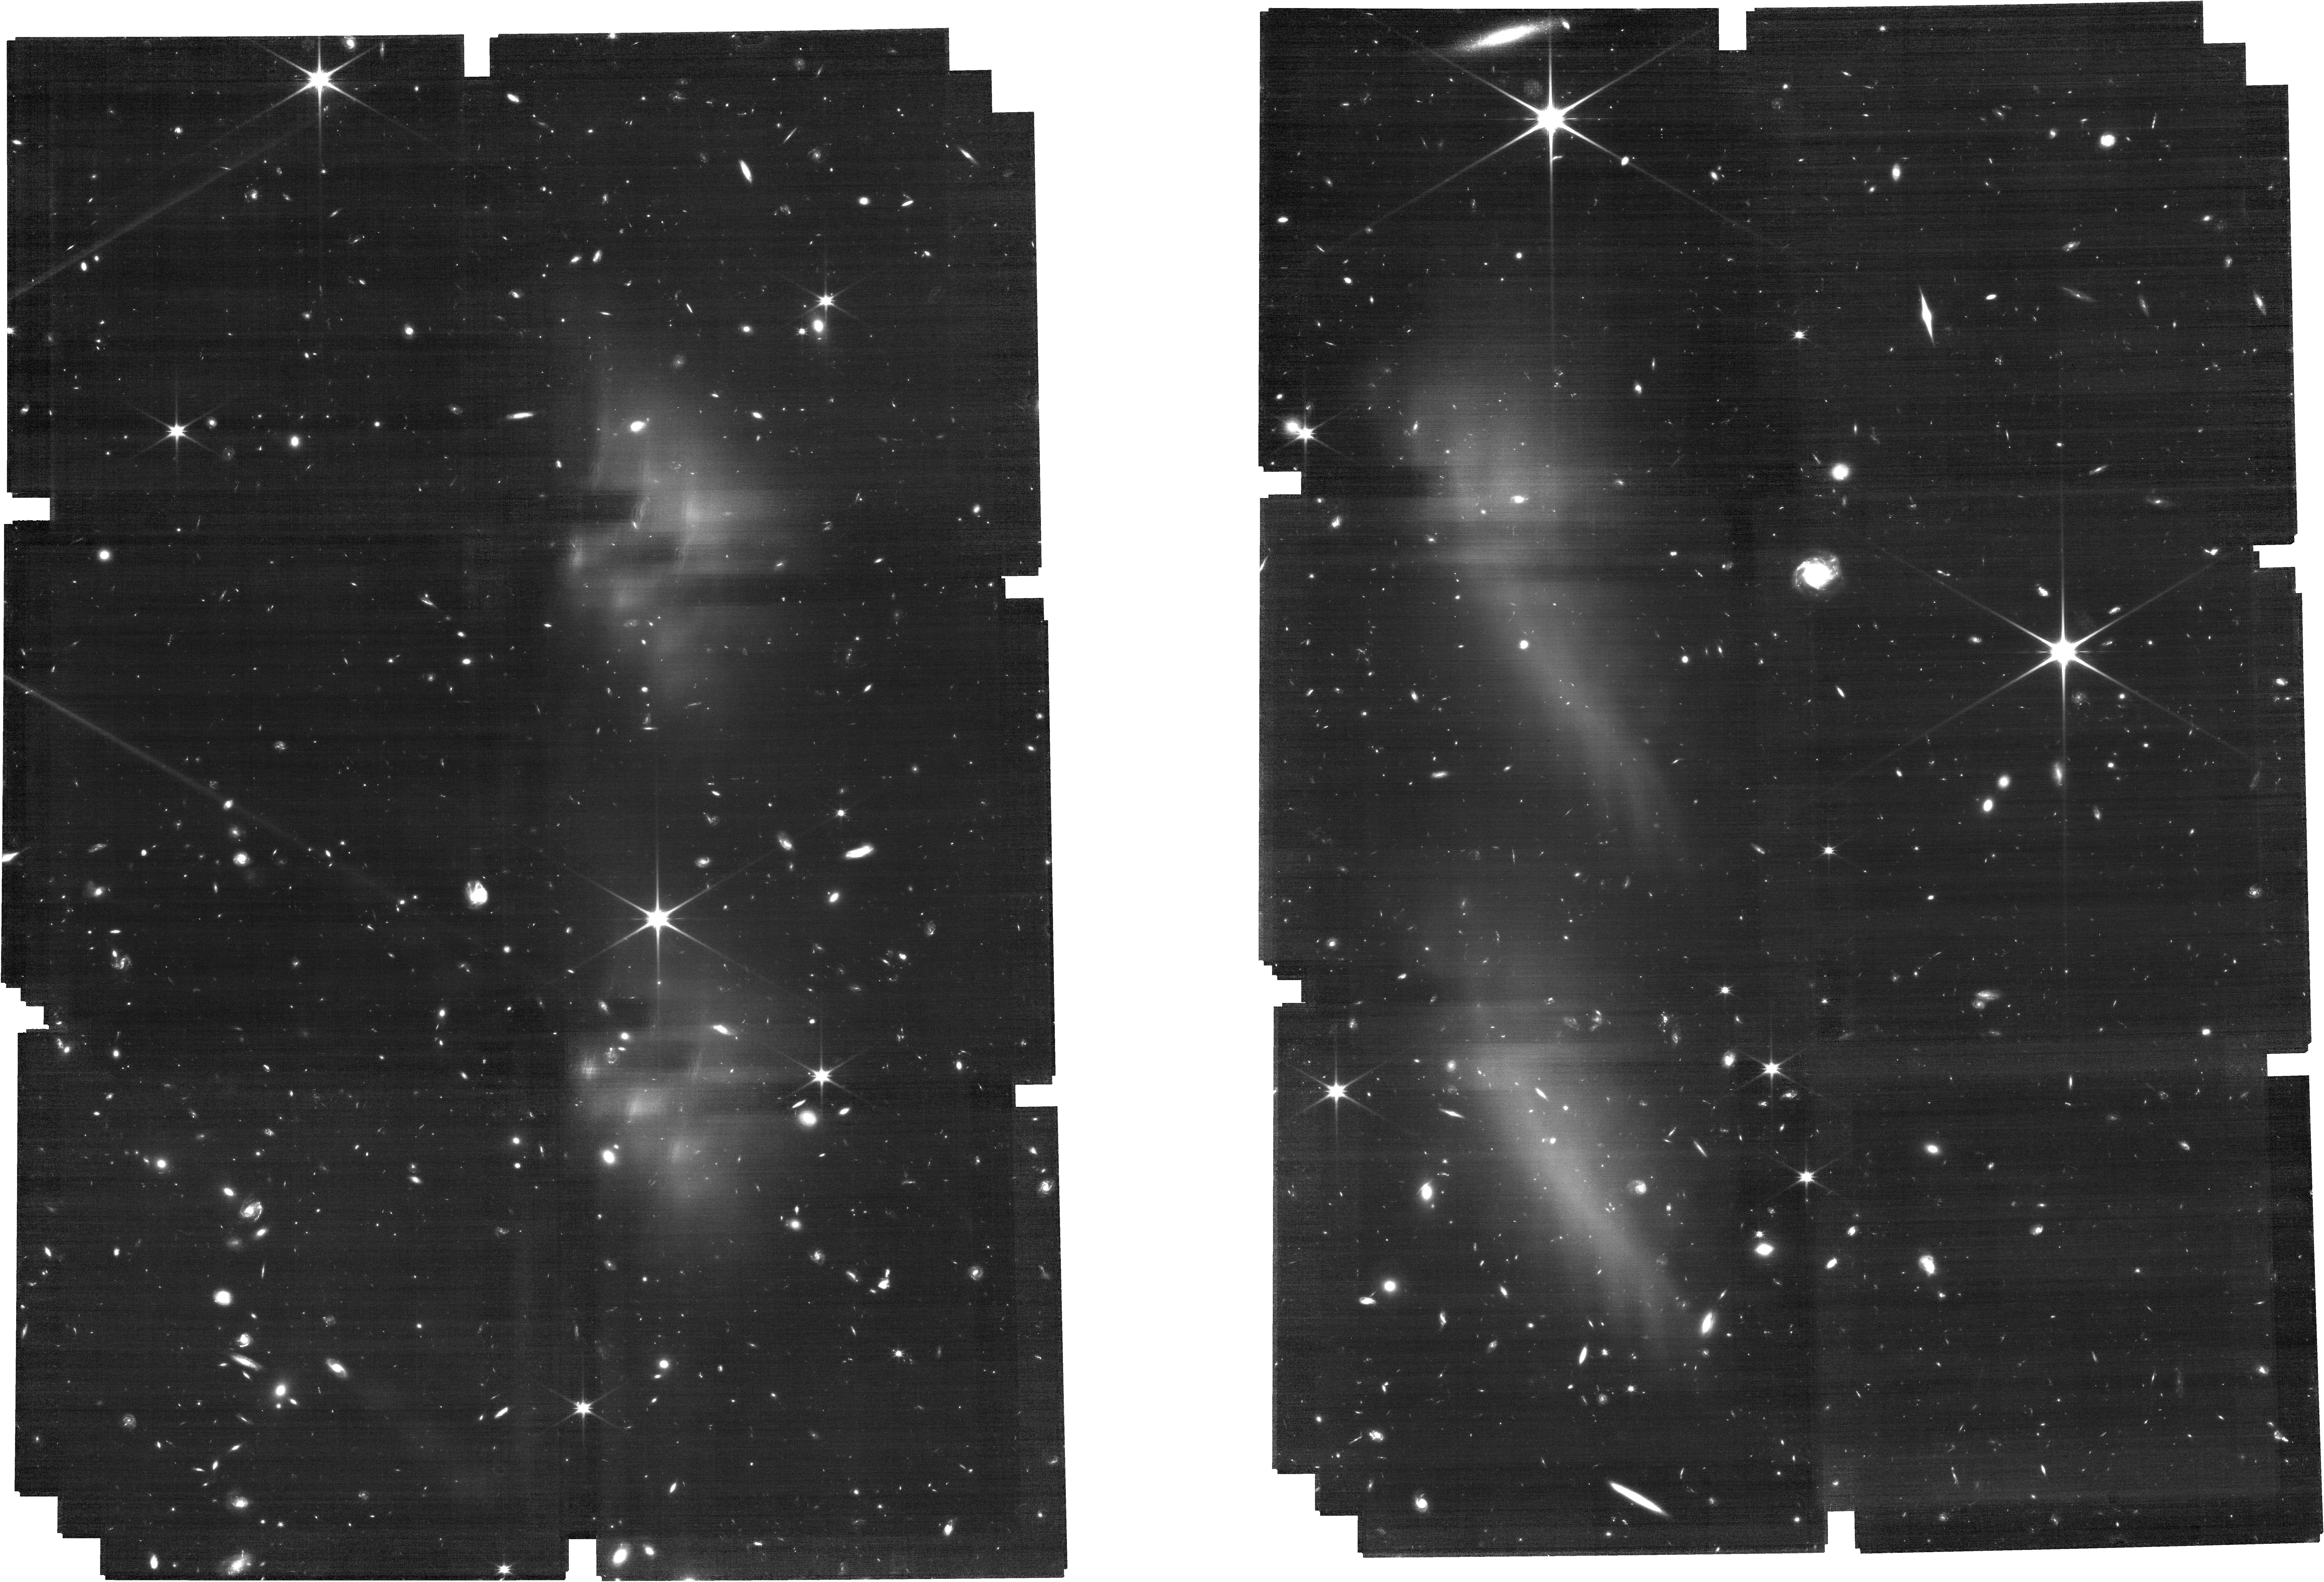
Target: J159-02
Instrument: NIRCAM
Filter: F115W
Exposure: 2.4 h
Observation ID: jw01243-o005_t005_nircam_clear-f115w

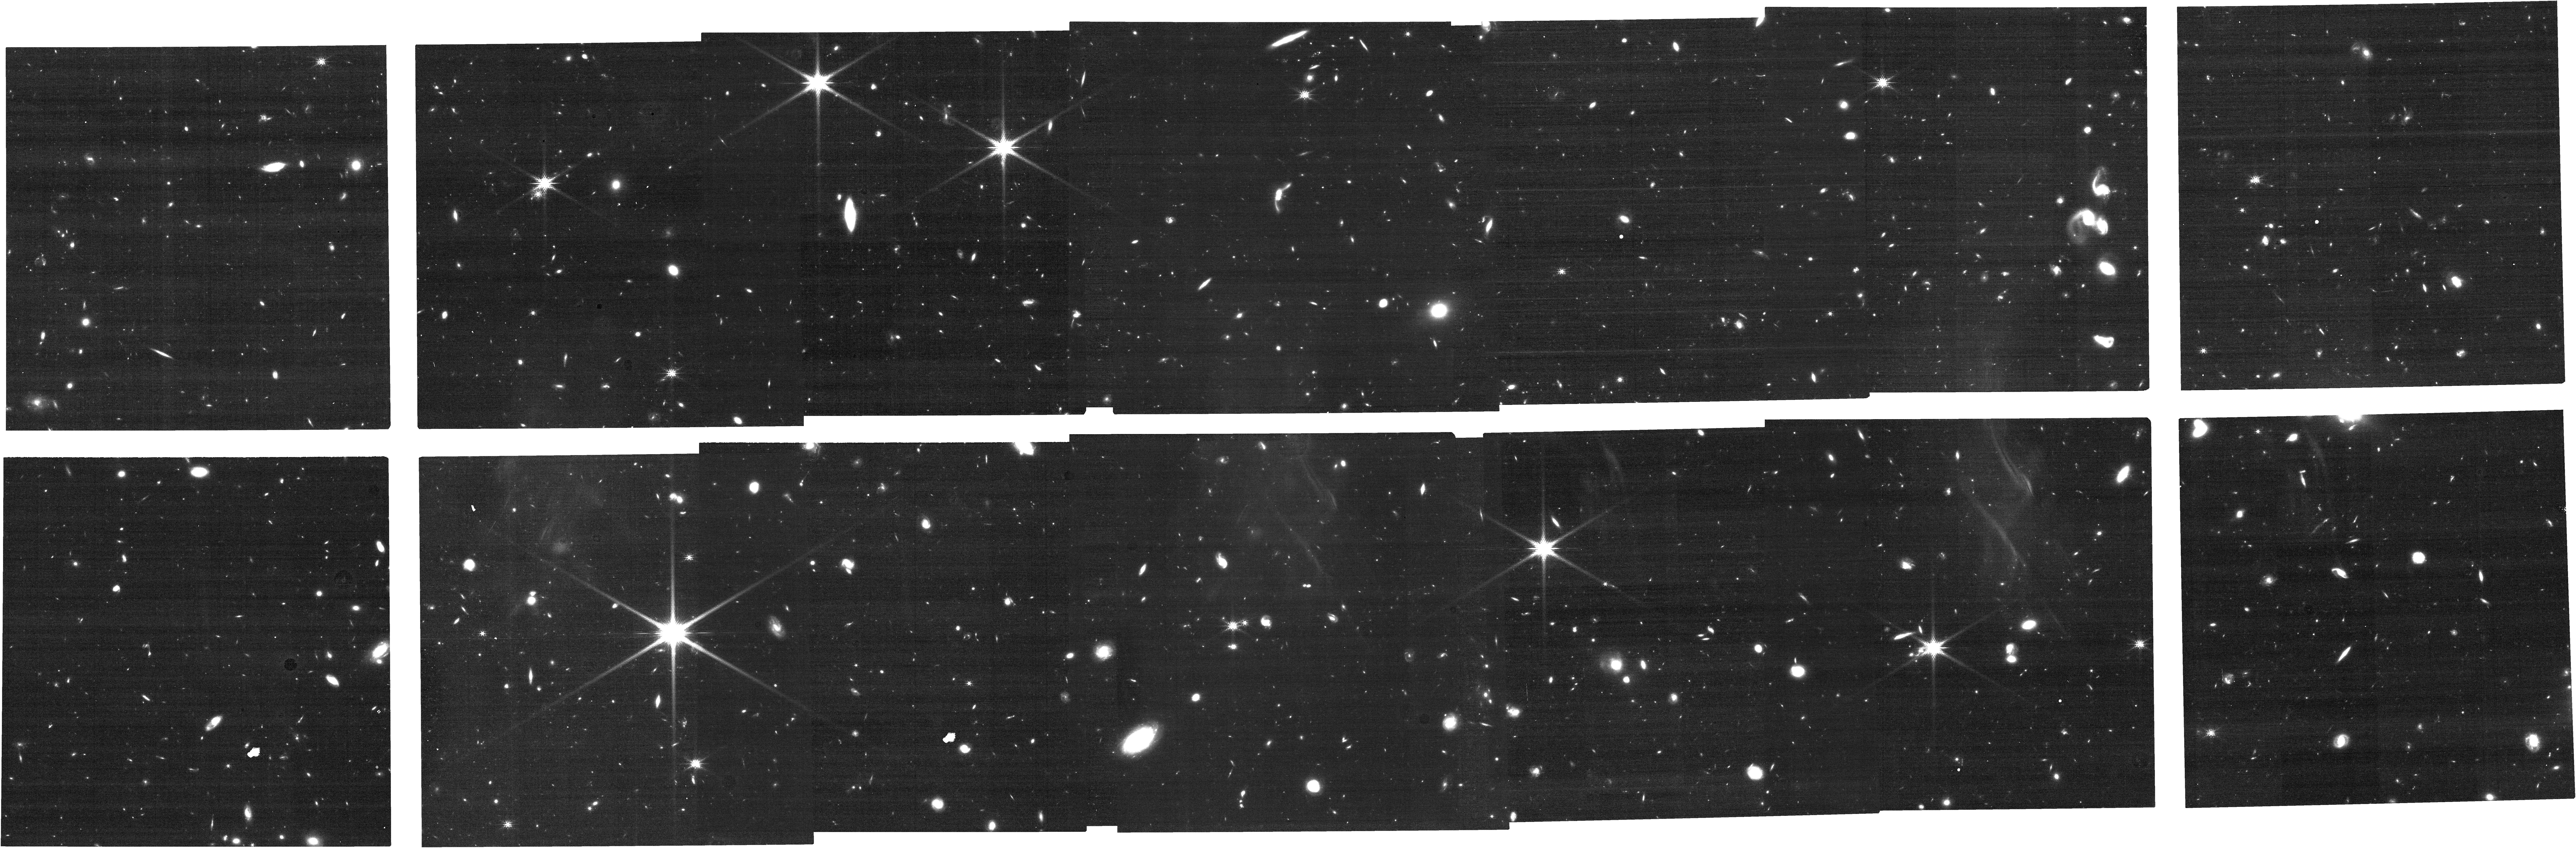
Target: J0148+0600
Instrument: NIRCAM
Filter: F200W
Exposure: 18 min
Observation ID: jw01243-o011_t006_nircam_clear-f200w

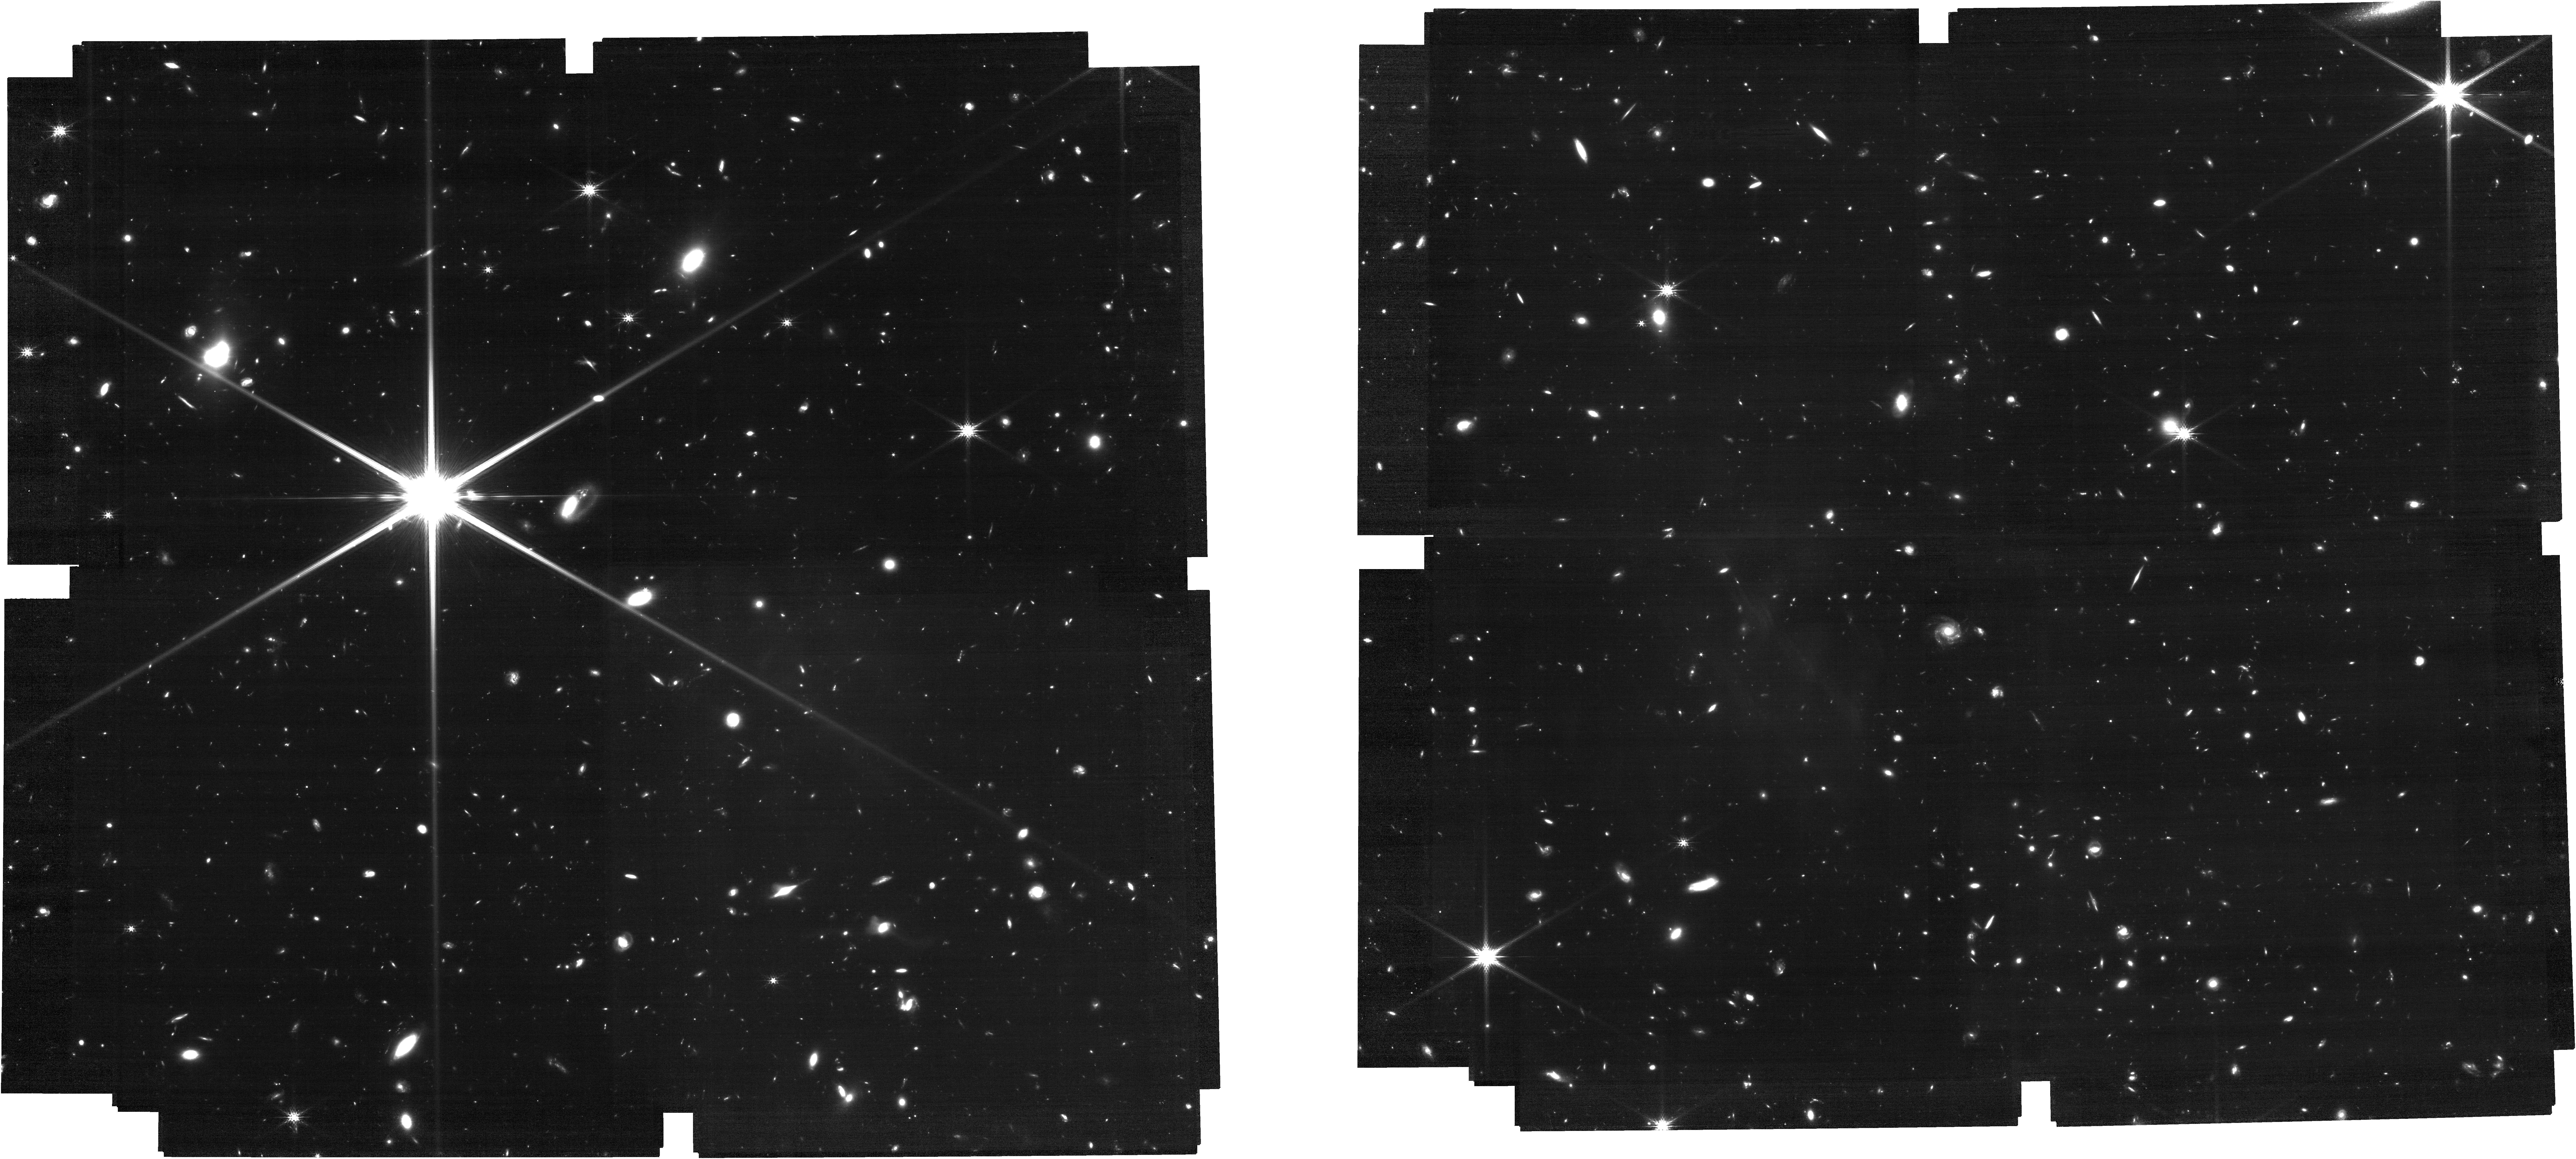
Target: J159-02-Tile-4
Instrument: NIRCAM
Filter: F200W
Exposure: 1.7 h
Observation ID: jw01243-o015_t009_nircam_clear-f200w

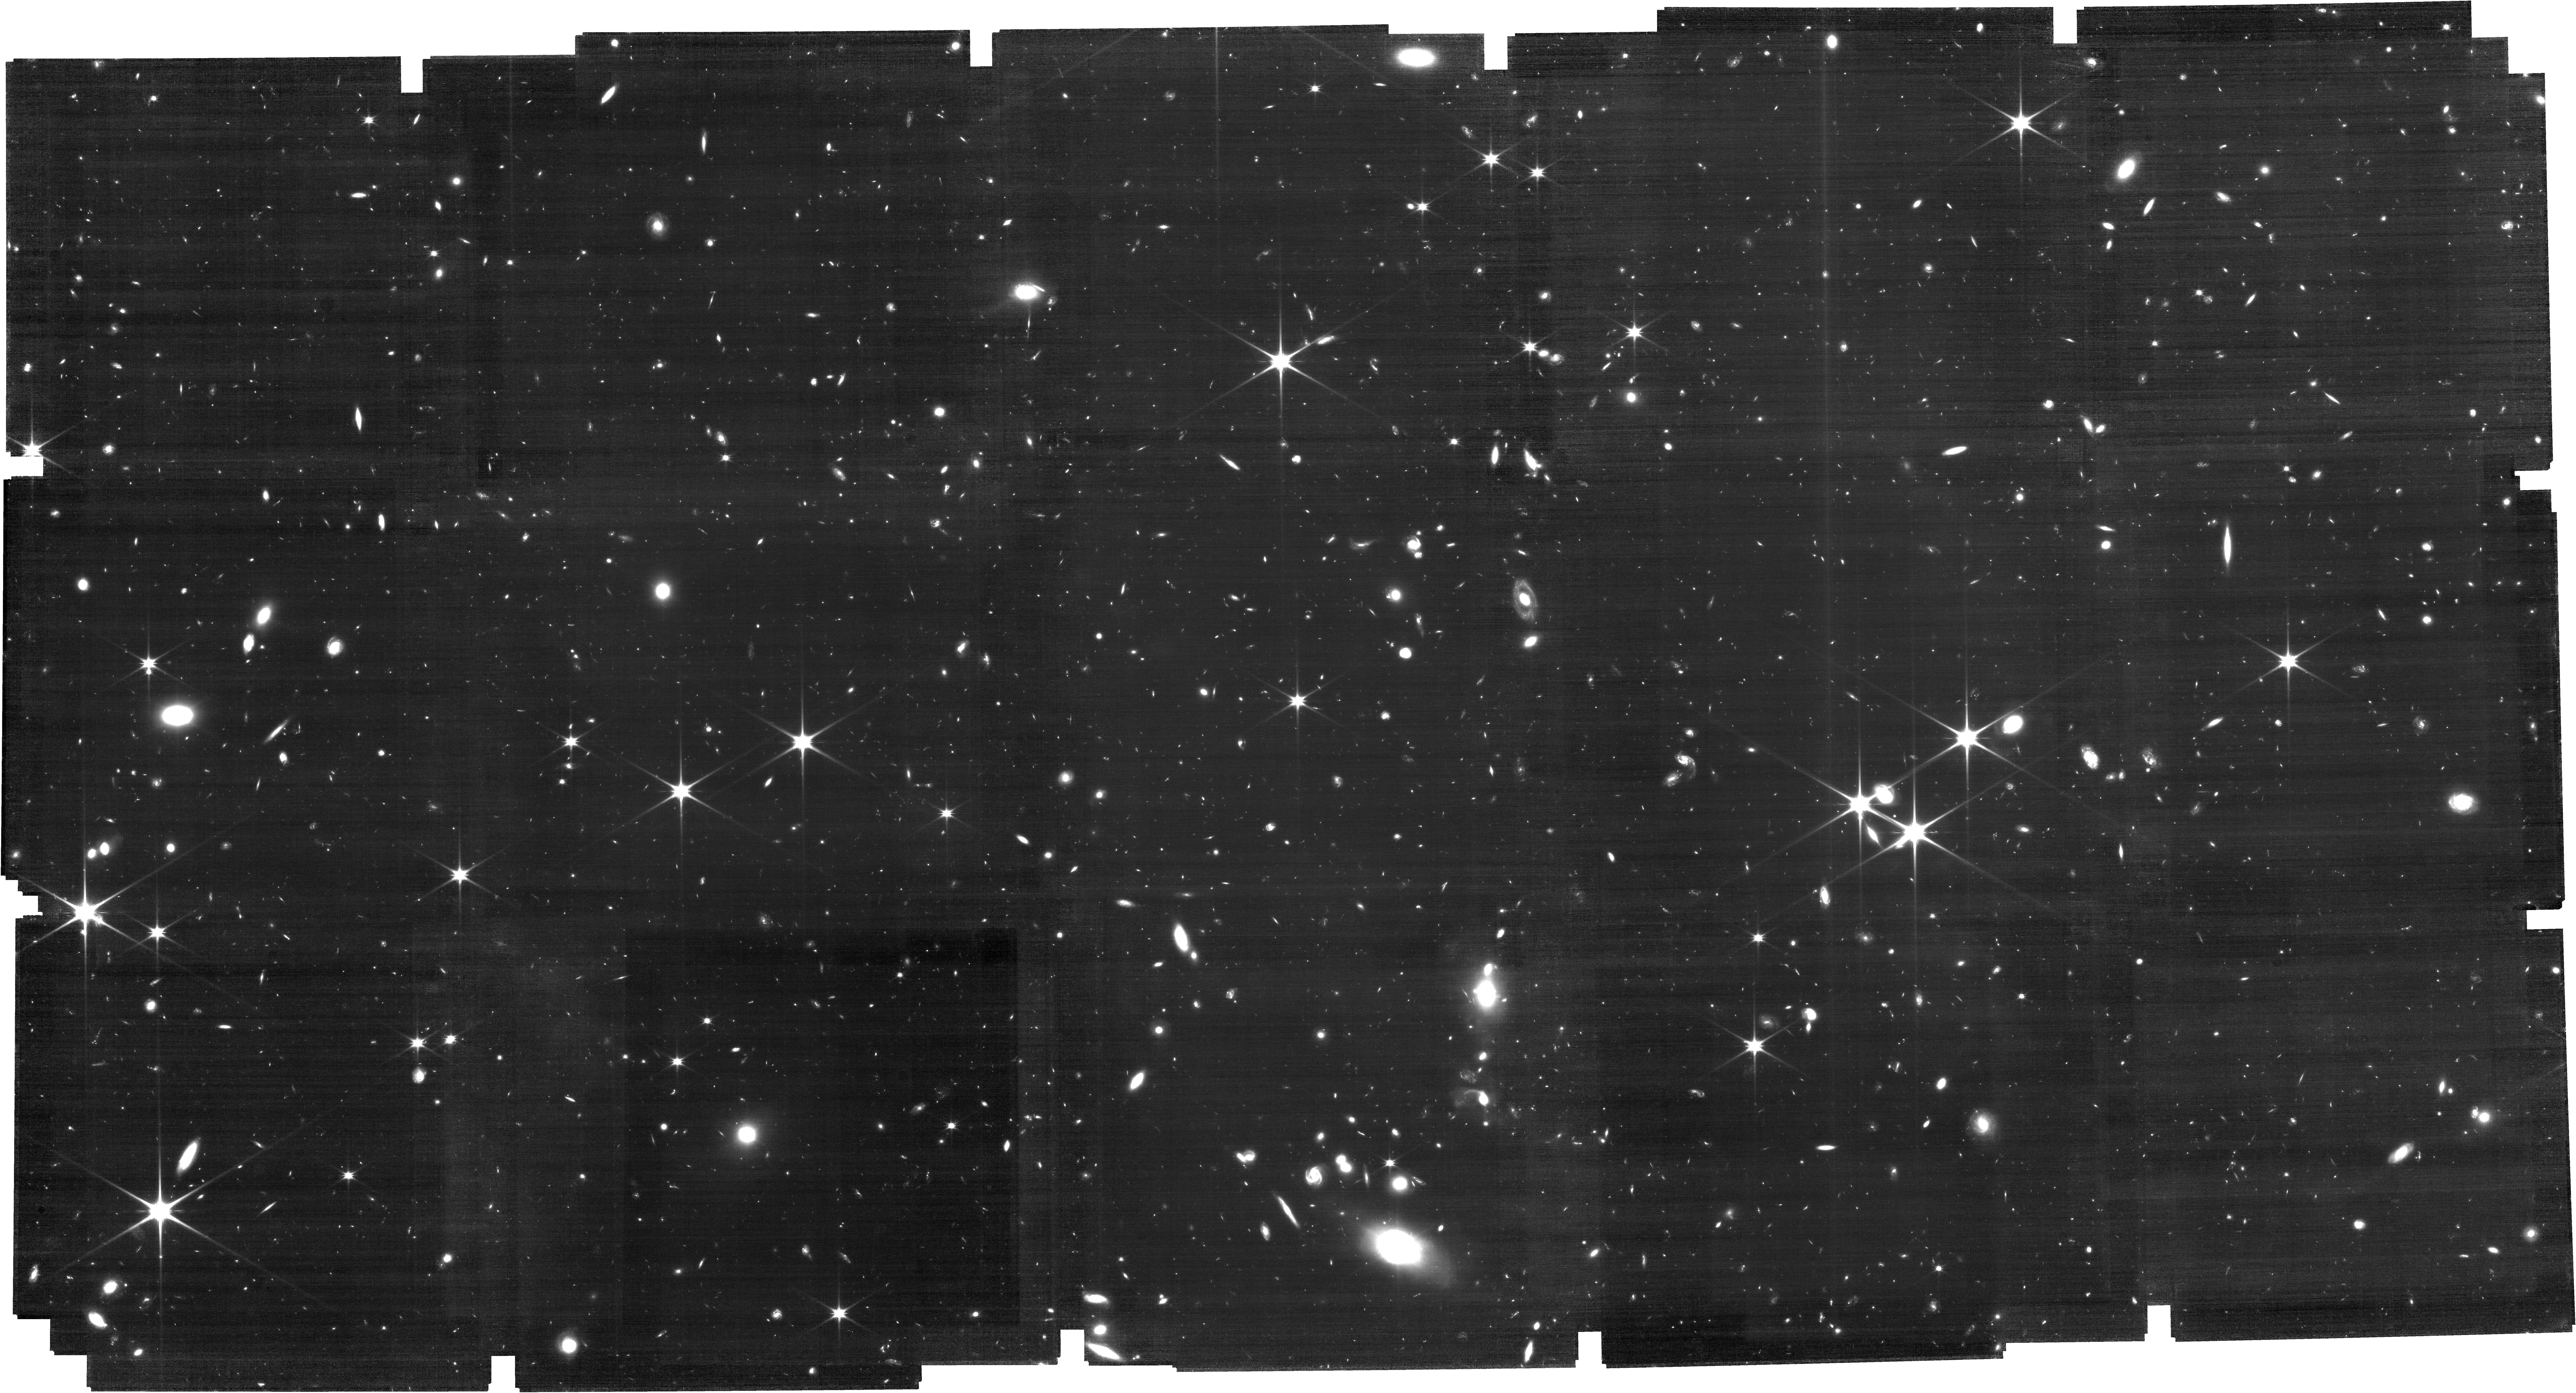
Target: J0100+2802
Instrument: NIRCAM
Filter: F115W
Exposure: 4.9 h
Observation ID: jw01243-o001_t001_nircam_clear-f115w

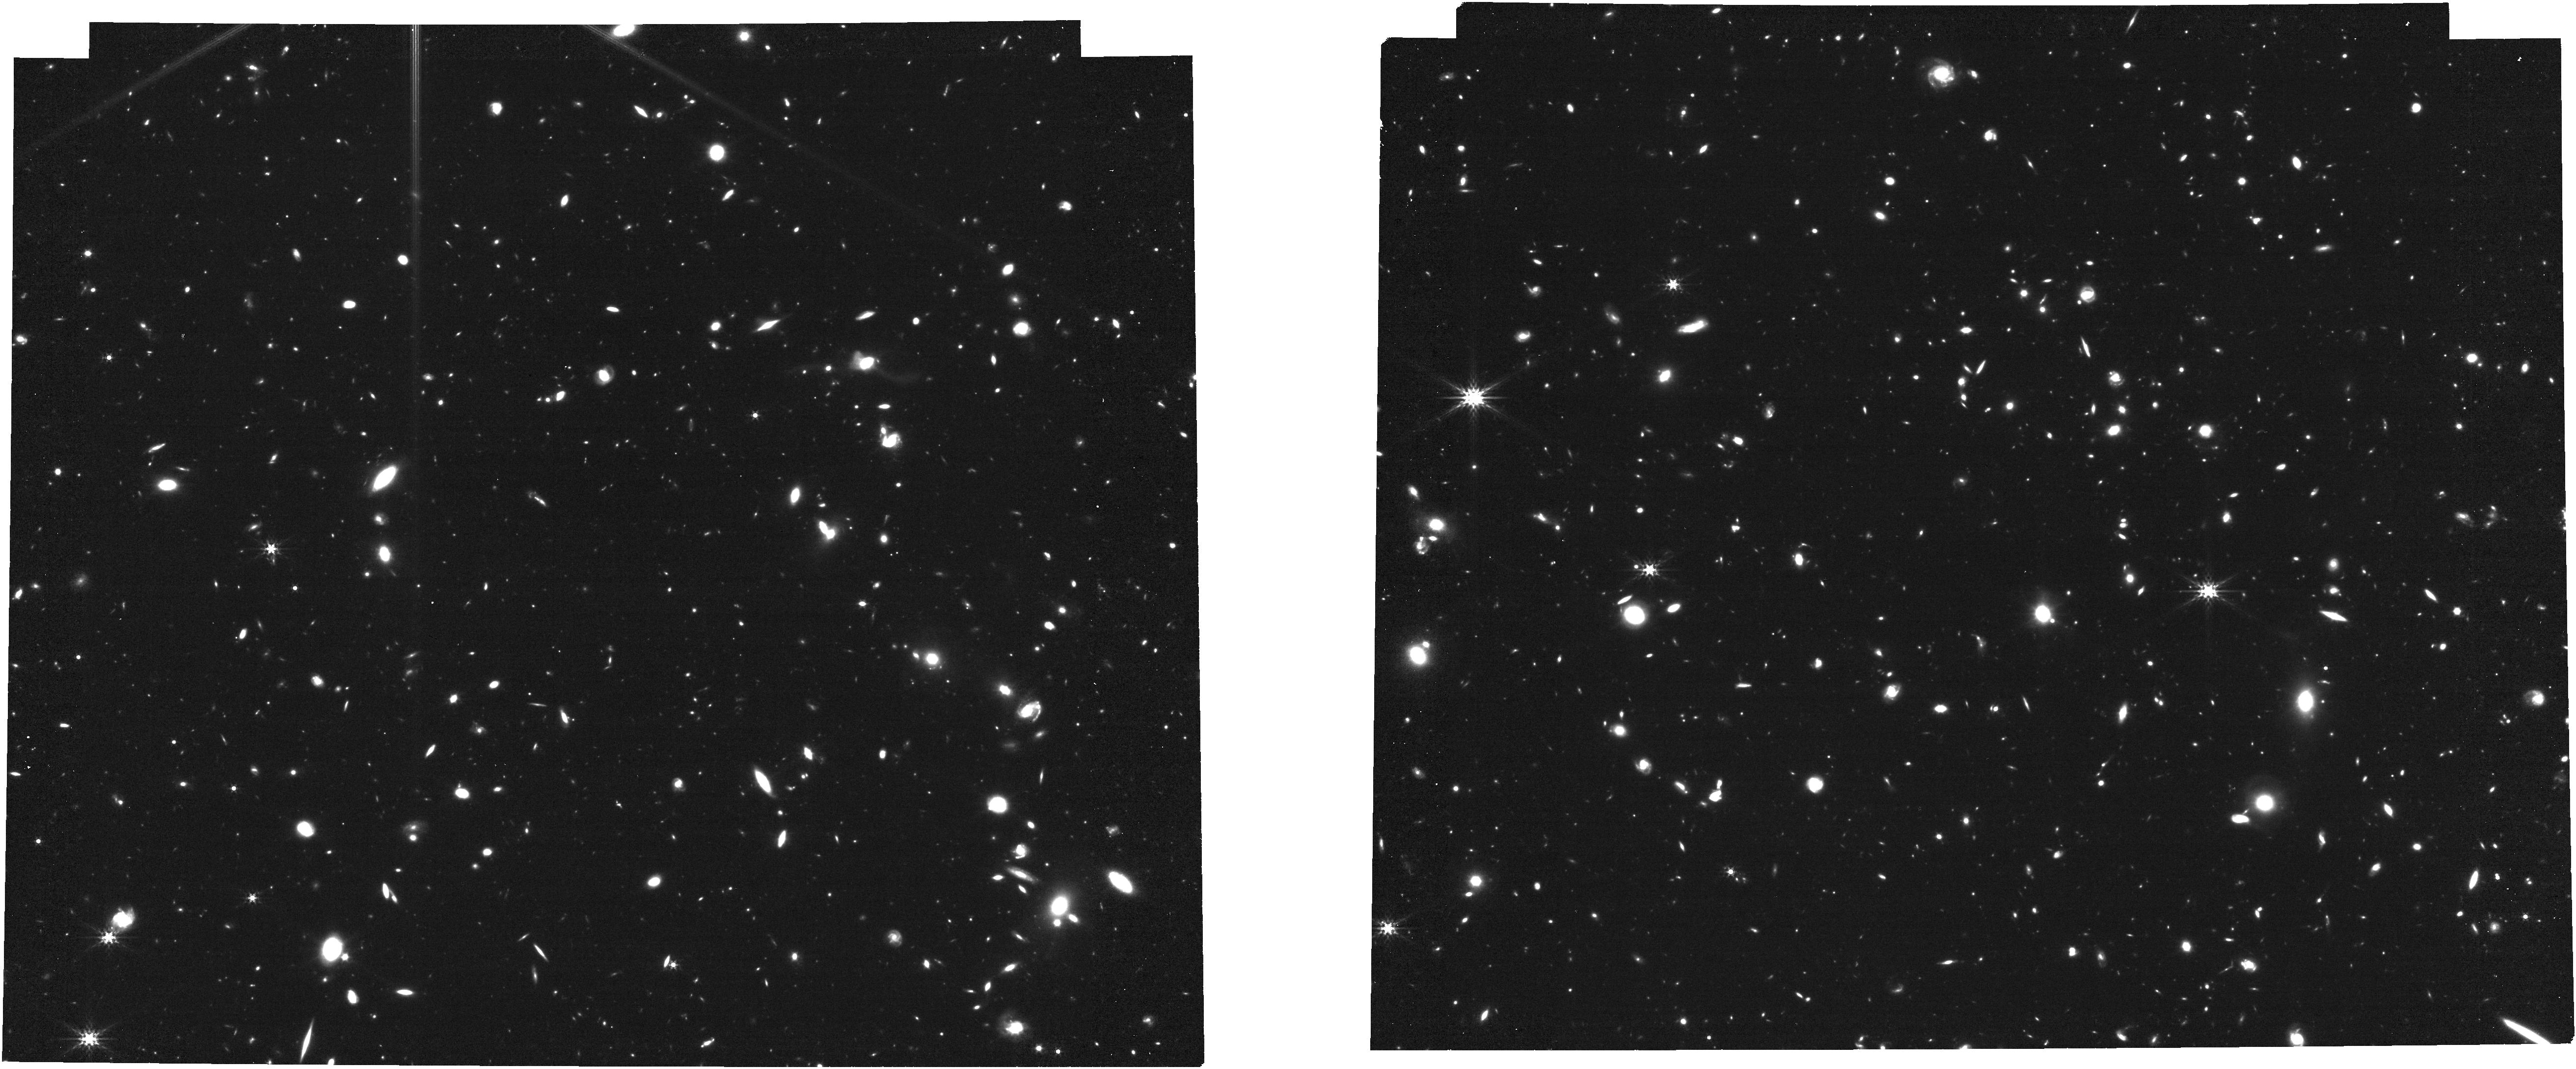
Target: J159-02-Tile-3
Instrument: NIRCAM
Filter: F356W
Exposure: 26 min
Observation ID: jw01243-o014_t008_nircam_clear-f356w

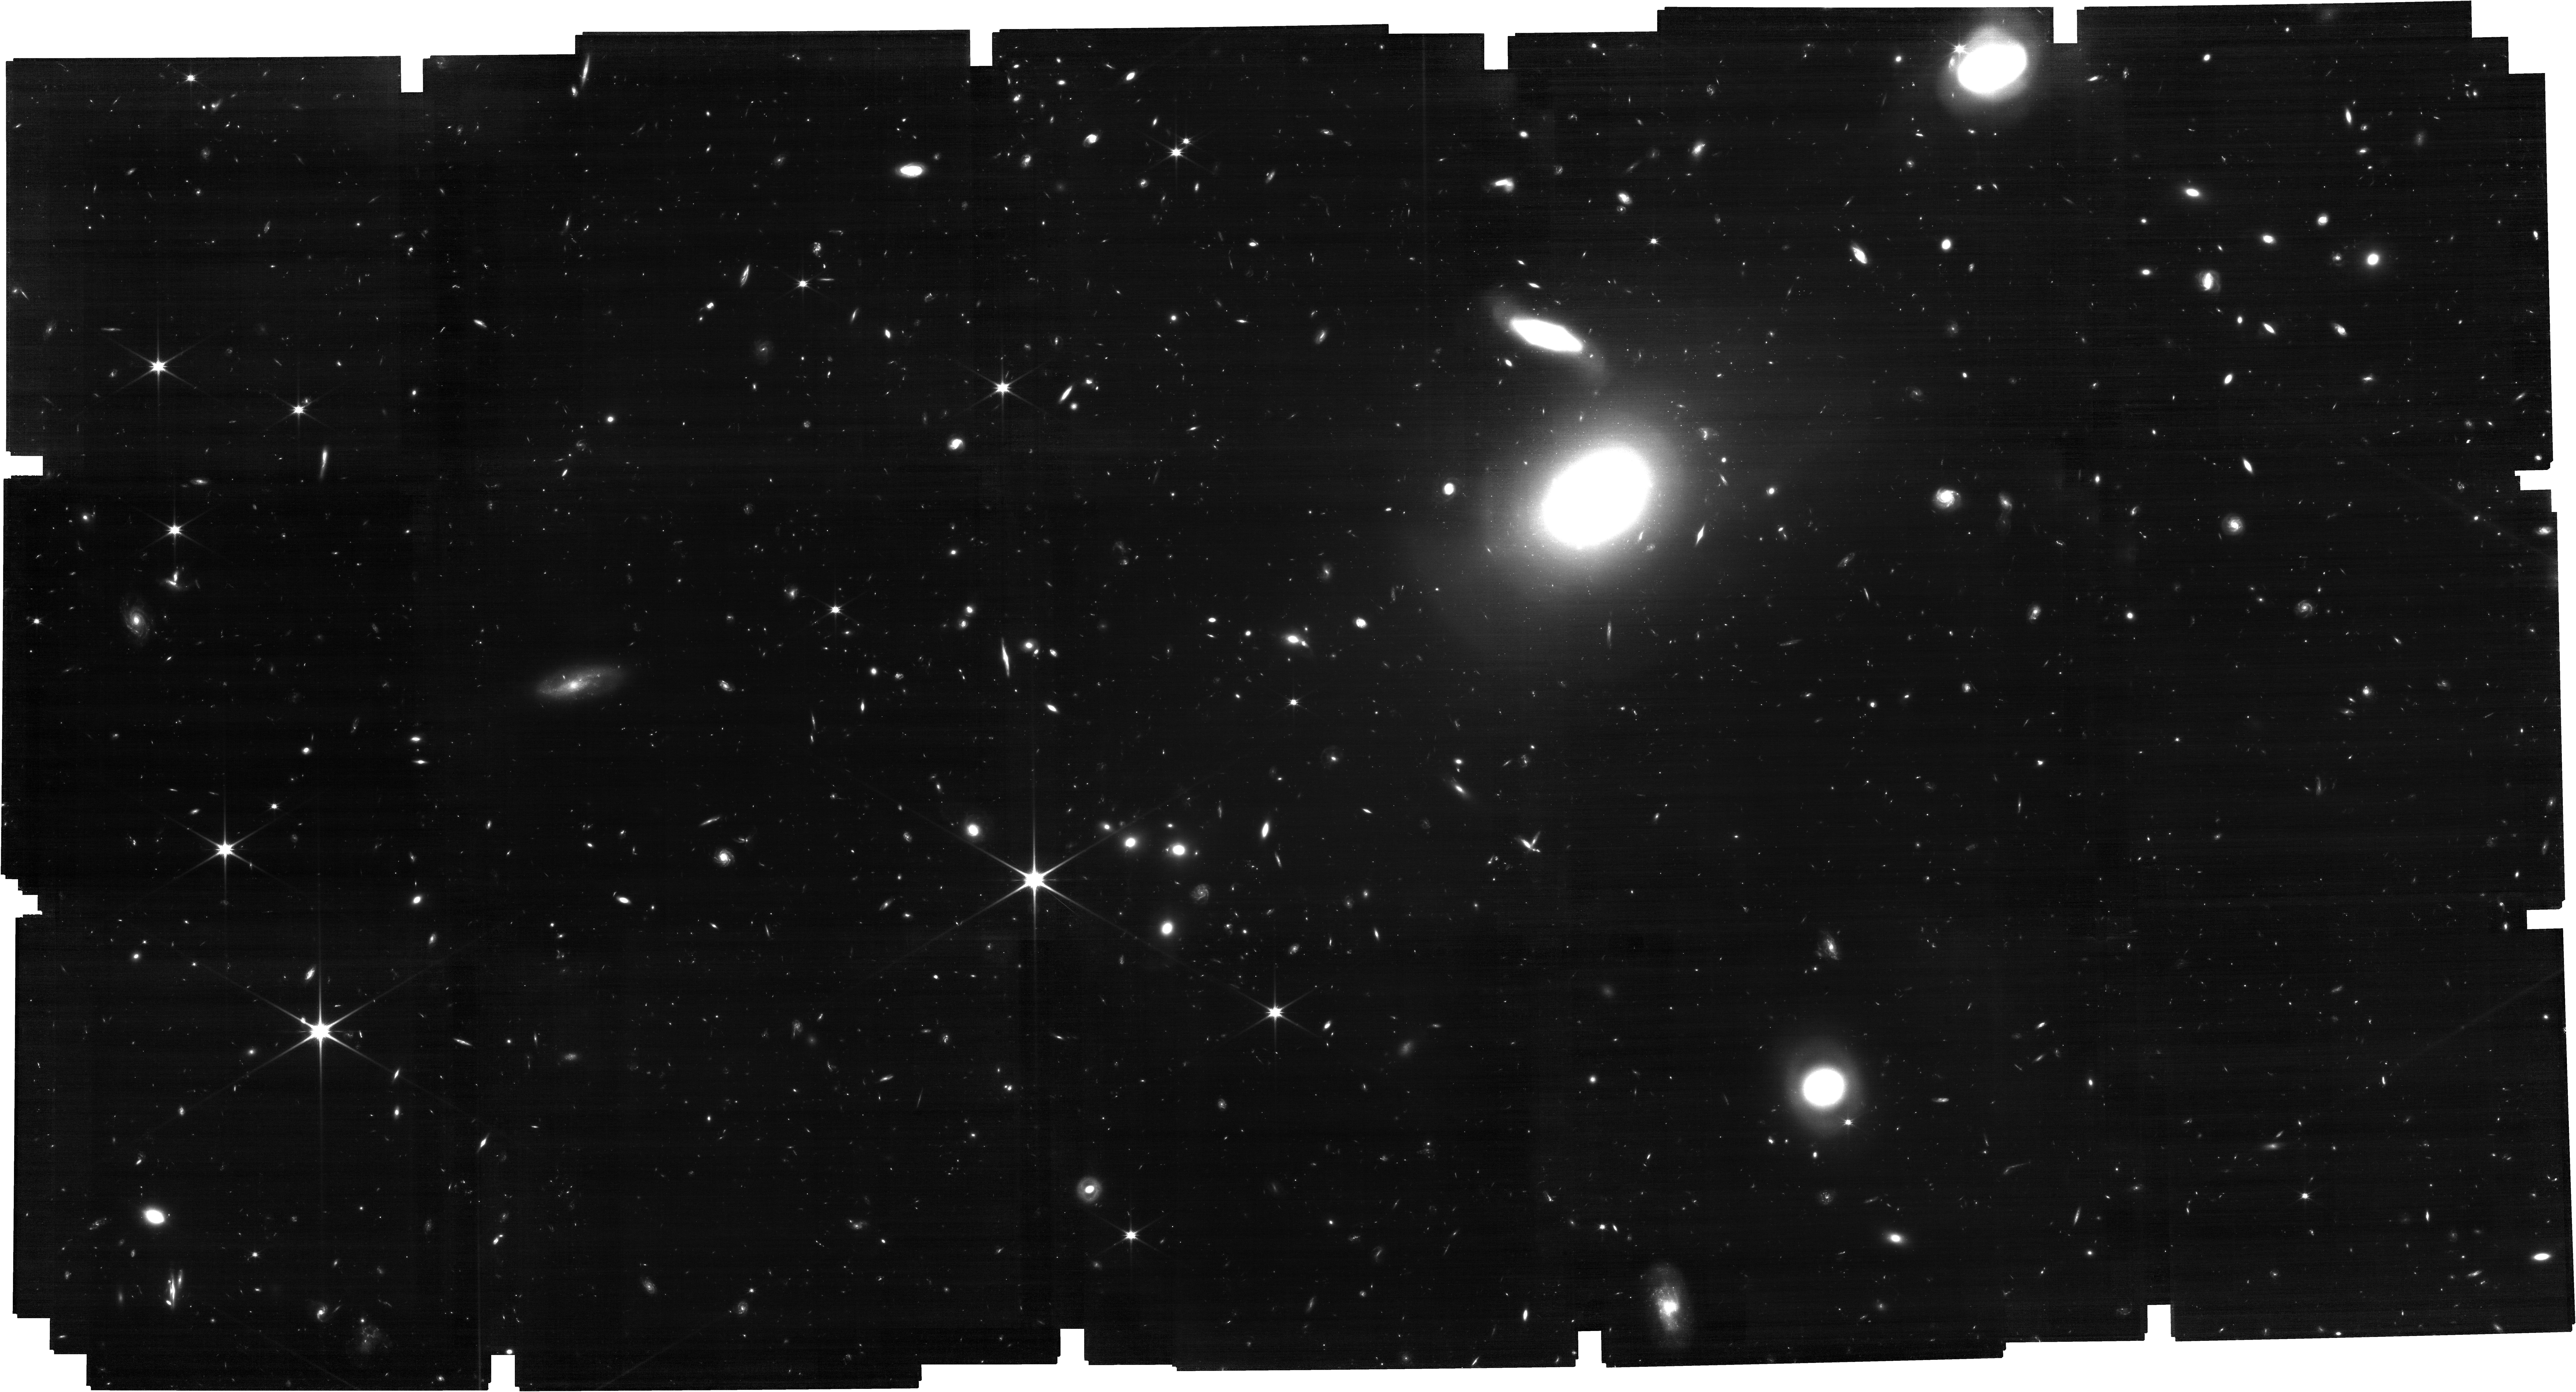
Target: J1148+5251
Instrument: NIRCAM
Filter: F115W
Exposure: 4.9 h
Observation ID: jw01243-o002_t002_nircam_clear-f115w

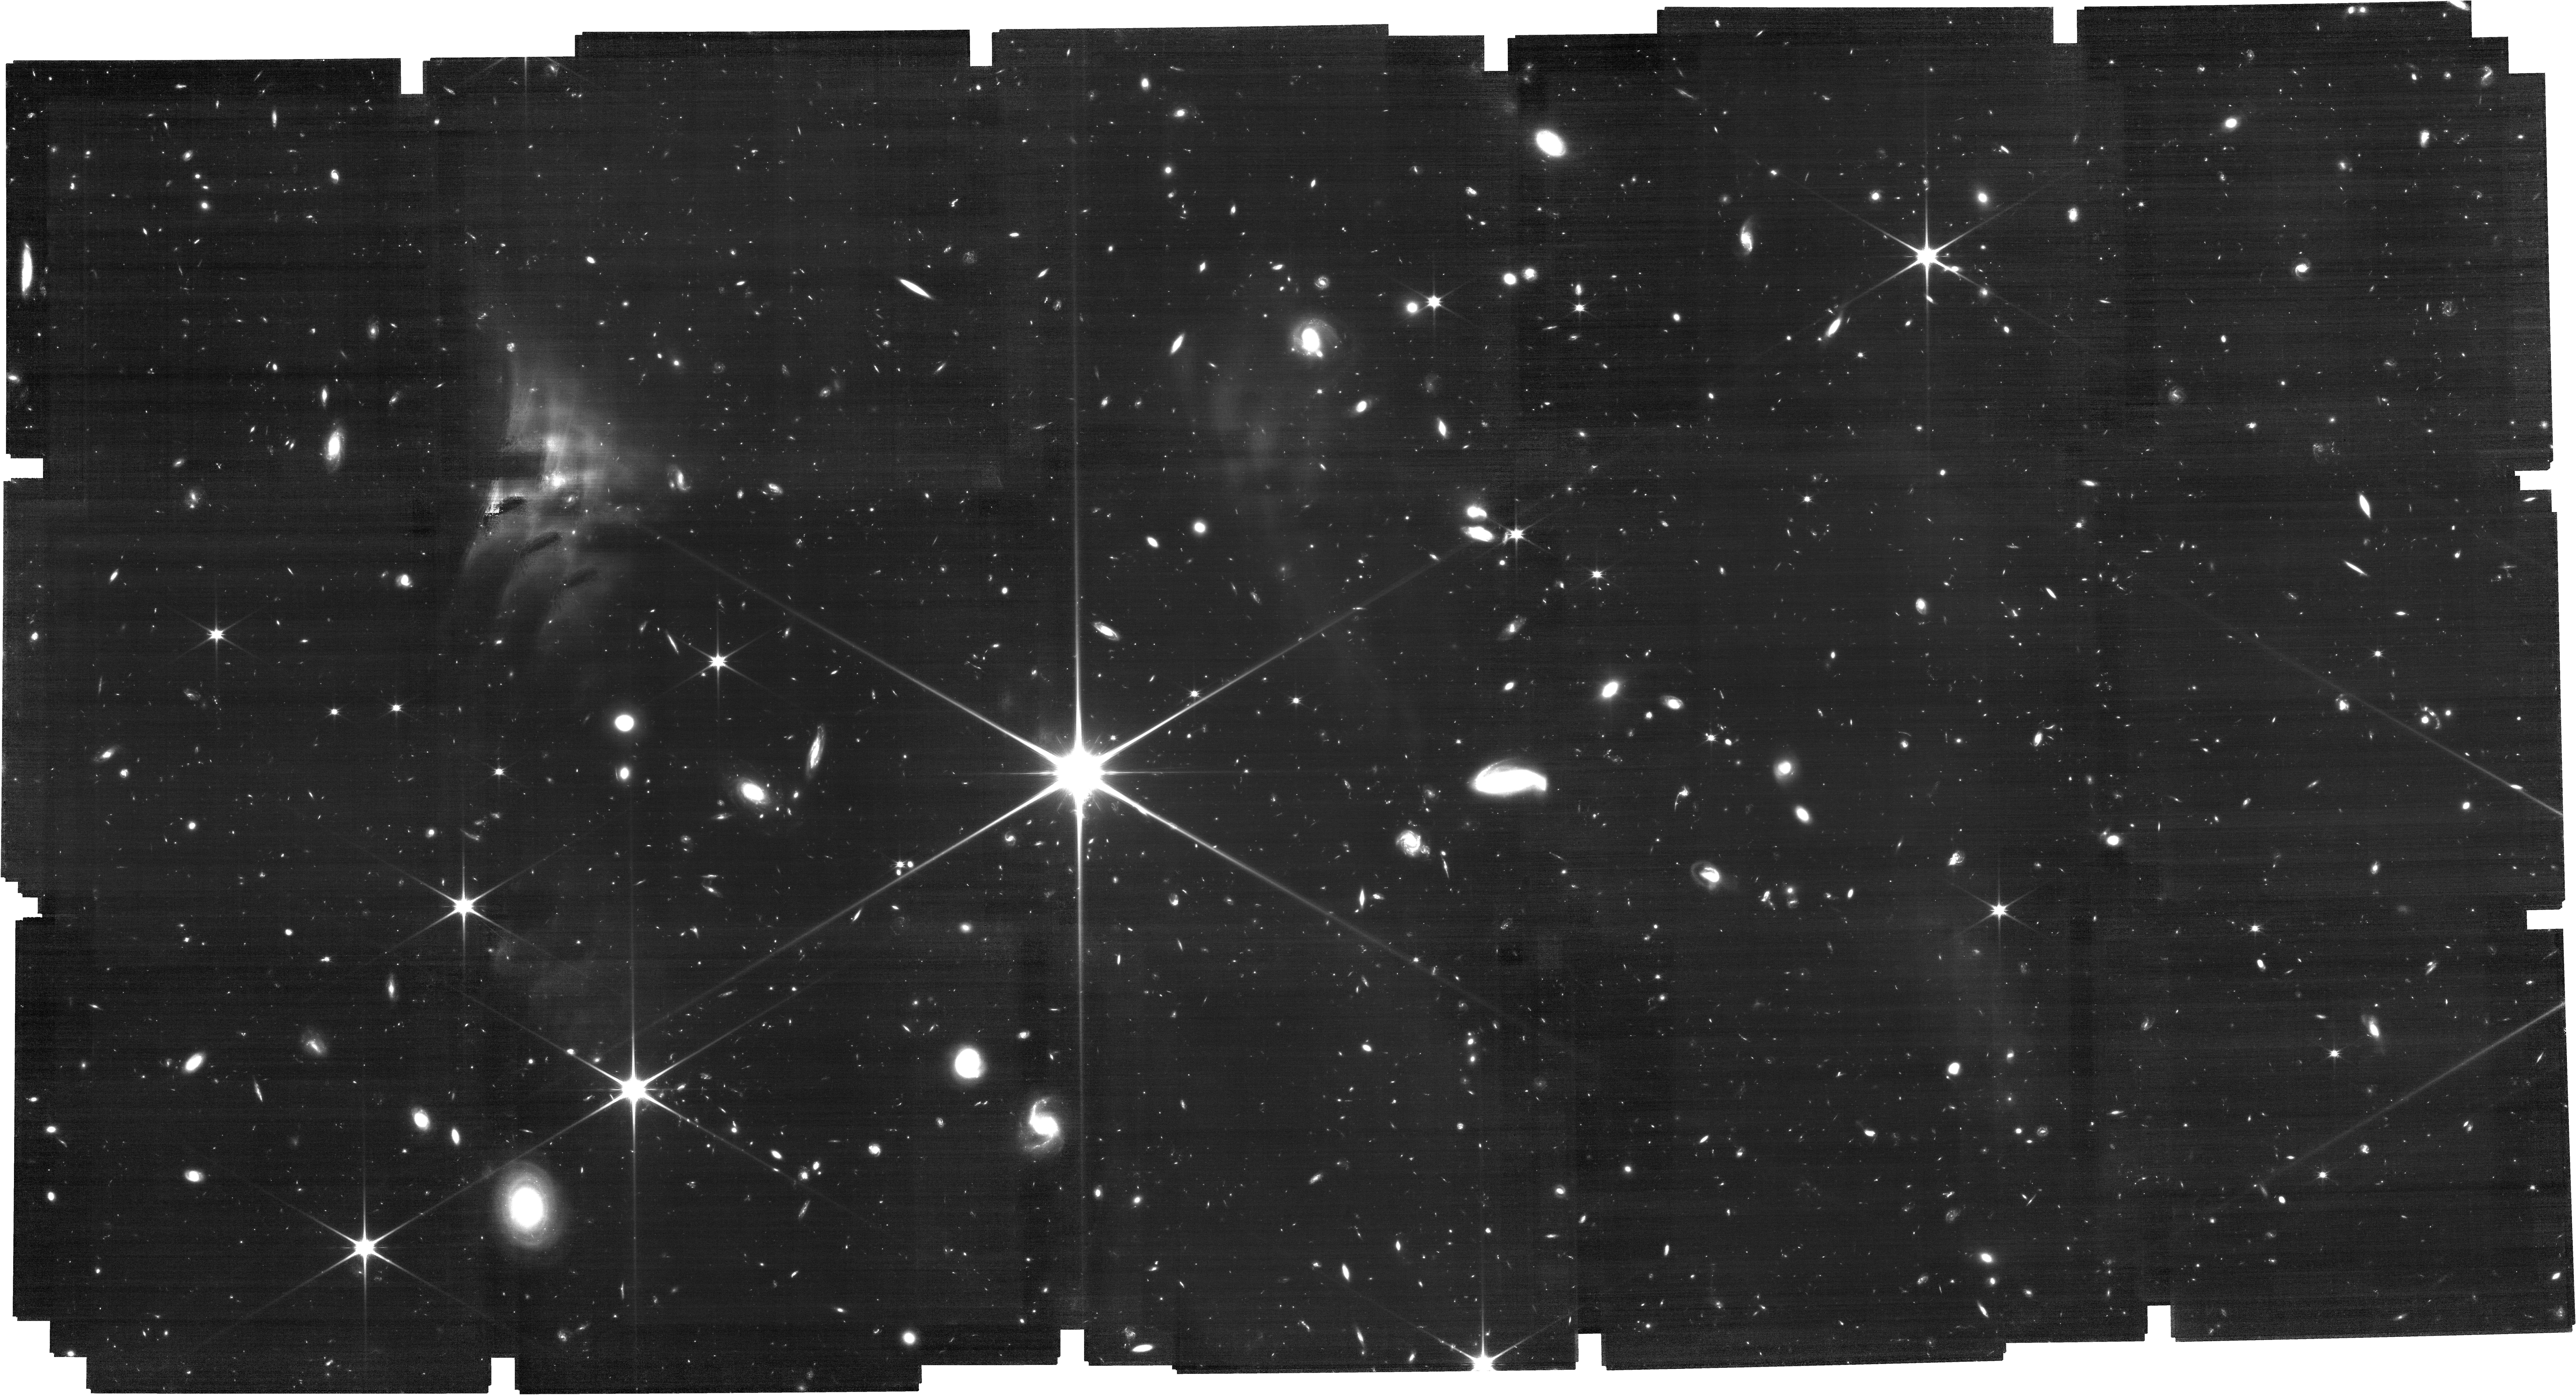
Target: J1030+0524
Instrument: NIRCAM
Filter: F115W
Exposure: 4.9 h
Observation ID: jw01243-o012_t003_nircam_clear-f115w

Exploring the End of Cosmic Reionization (PI: Lilly, Simon J.)

Our program is motivated to explore the evolution of the intergalactic medium and of circumgalactic environments at the tail end of reionization, and thereby to better understand the reionization process. In particular, we aim (1) to measure the correlation between HI Lyman alpha opacity (measured from high resolution ground-based quasar spectra) and the galaxy overdensity to understand the cause of the large variation in optical depth at z > 5.7, (2) to identify the host systems of metal absorption systems at z>5 in the quasar spectra to investigate the chemical enrichment and the ionization state of the gas in and around young galaxies, and (3) to characterize the nature of the quasar host galaxies and the surrounding large-scale environment, and to measure their central black hale masses and via an accurate measurement of the systemic redshift, the size of the ionized near-zone. We will use 110 hrs of GTO time to obtain deep NIRCam LW grism spectroscopy in the F356W filter (with corresponding direct images) and deep NIRCam SW direct images in F115W and F200W of 3 x 5 arcmin^2 mosaic fields centered on six luminous quasars at z>6, to achive these science goals. The R~1000 slitless spectroscopy will yield a complete census of emission-line selected galaxies at 5.3<z<7.0 with [OIII]4959,5007+Hbeta (the [OIII] doublet giving an unambiguous line identification) and at 3.7<z<5.1 with Halpha. We expect to measure redshifts and line fluxes down to a continuum flux of at least m~26.5 ABmag at 3.5um. This will yield an average of at least 20 [OIII]- and 100 Halpha-detected galaxies per field in these two redshift intervals. The broad-band images in the F356W, F200W and F115W filters will provide characterization of these galaxies in terms of their masses and star formation rates, being similar to the popular BzK diagnostic at z~2.